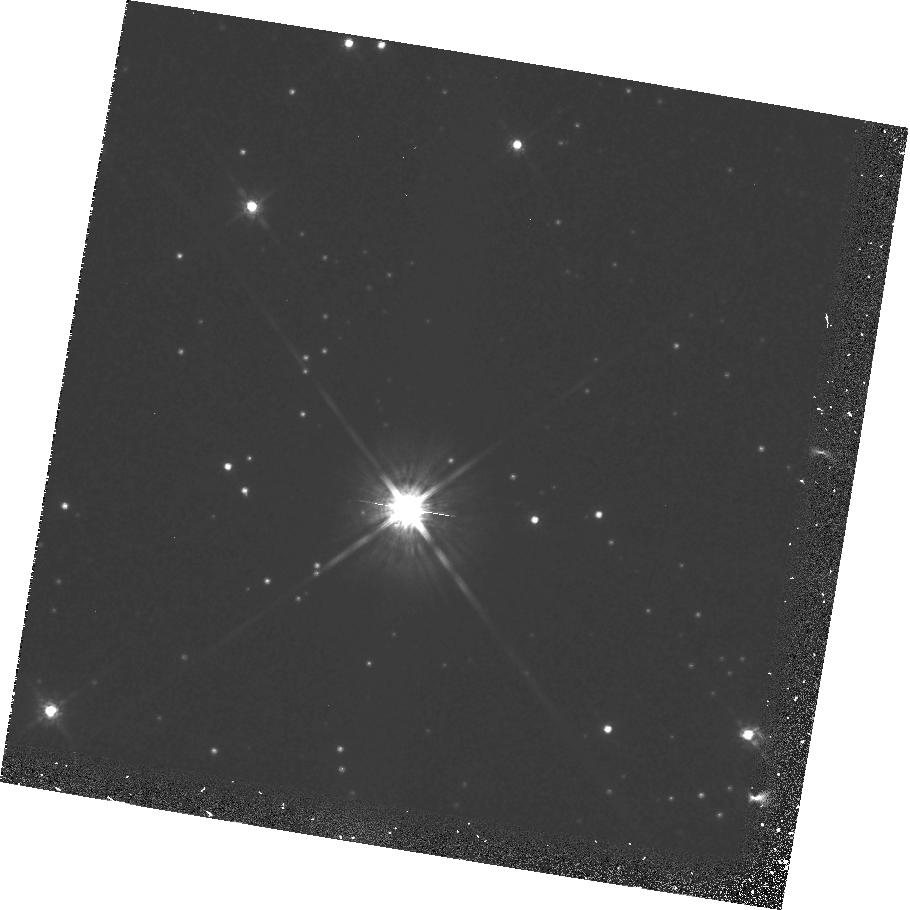
Target: L145-141. Instrument: WFPC2/PC. Filter: F814W. Exposure: 15 min. Observation ID: hst_6849_16_wfpc2_pc_f814w_u35016

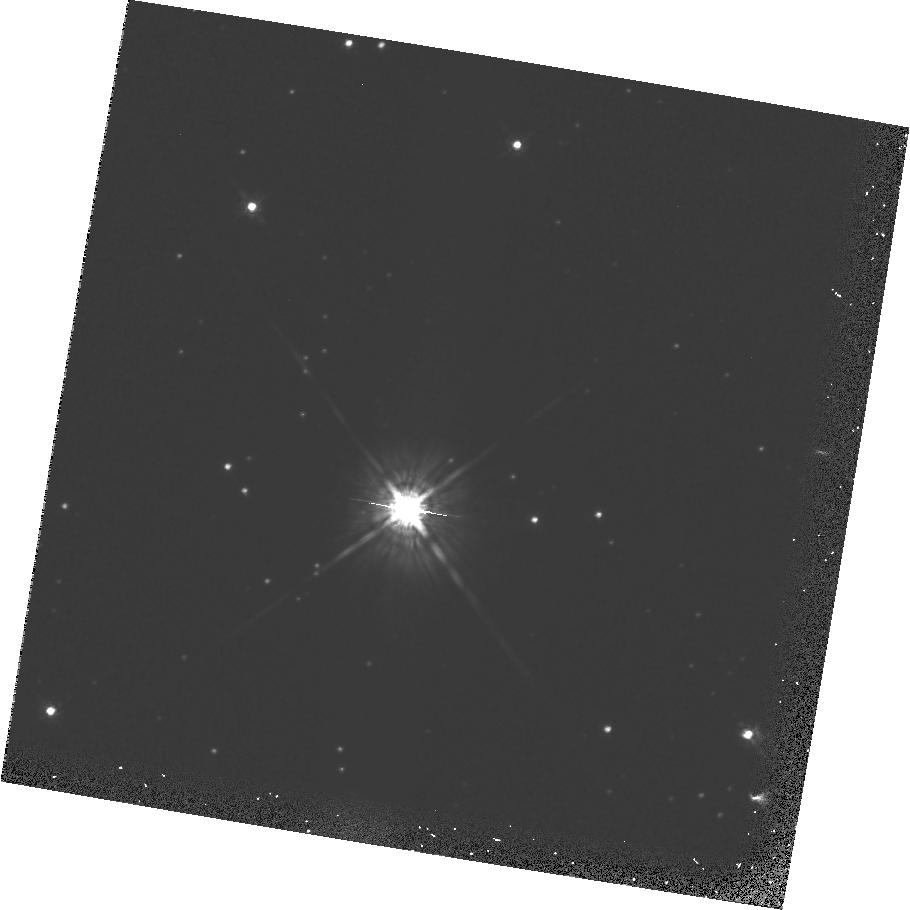
Target: L145-141. Instrument: WFPC2/PC. Filter: F675W. Exposure: 13 min. Observation ID: hst_6849_16_wfpc2_pc_f675w_u35016

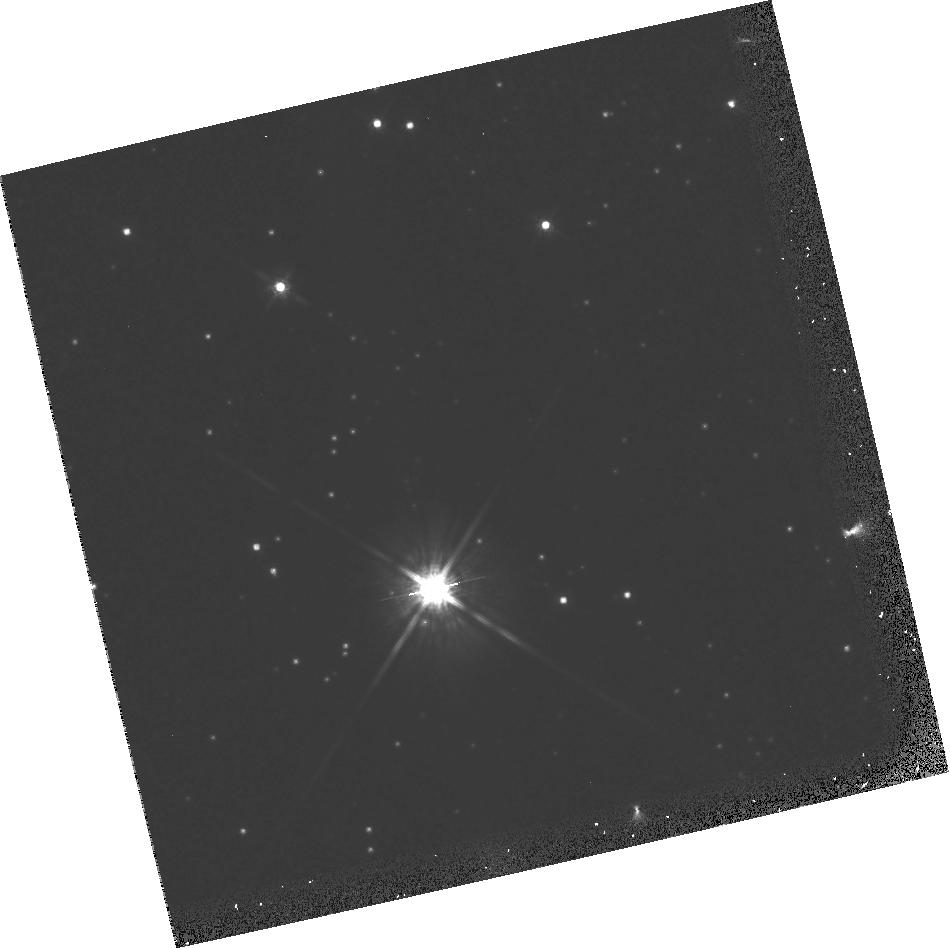
Target: L145-141. Instrument: WFPC2/PC. Filter: F814W. Exposure: 15 min. Observation ID: hst_6849_18_wfpc2_pc_f814w_u35018

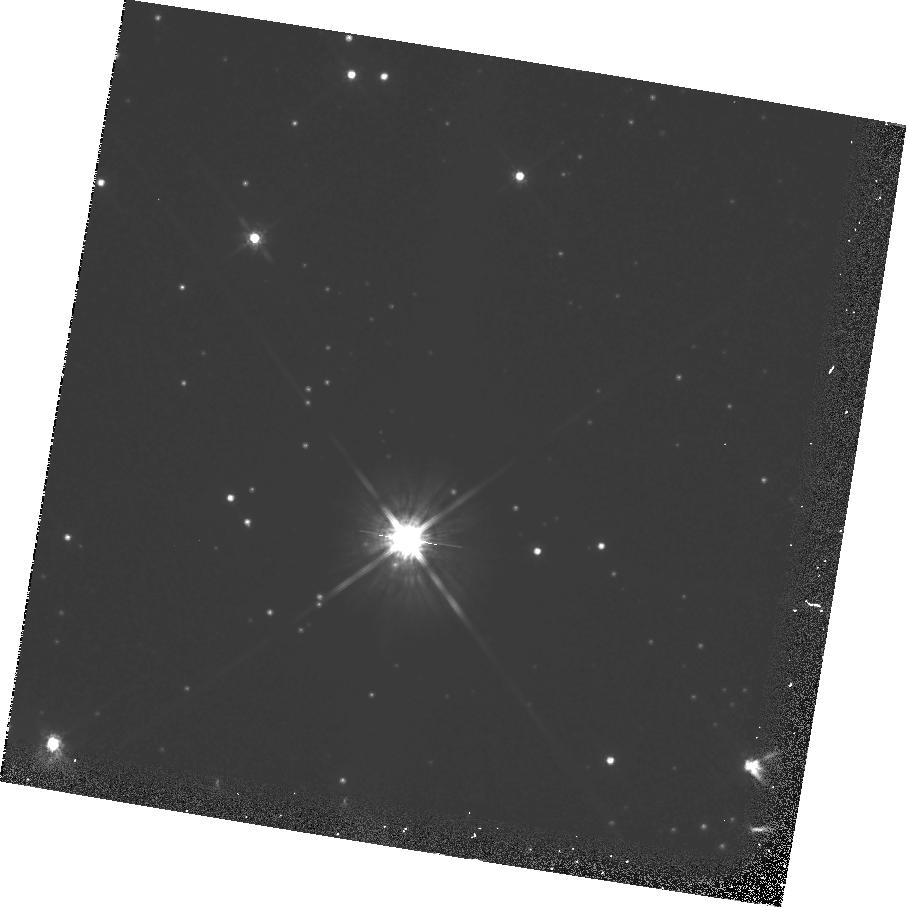
Target: L145-141. Instrument: WFPC2/PC. Filter: F814W. Exposure: 30 min. Observation ID: hst_6849_17_wfpc2_pc_f814w_u35017

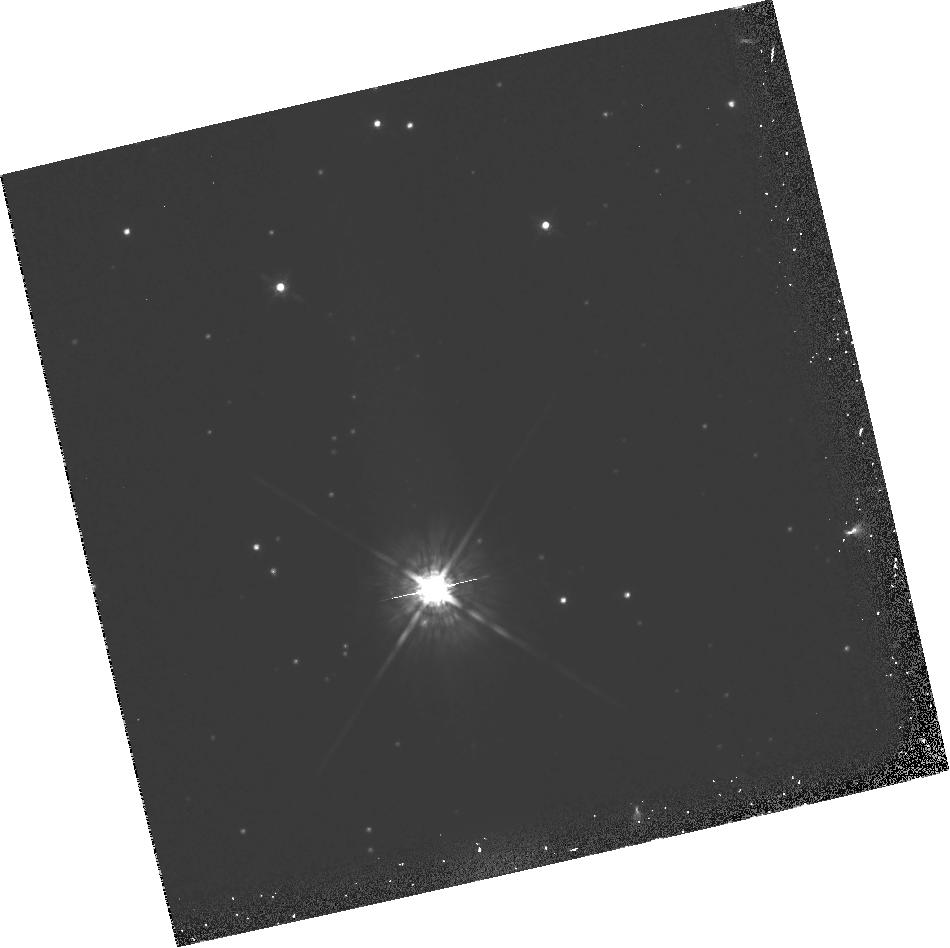
Target: L145-141. Instrument: WFPC2/PC. Filter: F675W. Exposure: 13 min. Observation ID: hst_6849_18_wfpc2_pc_f675w_u35018

A PHOTOMETRIC SEARCH FOR PLANETS OF NEARBY STARS; GTO PROP CONTINUATION OF #5132 (PI: Fastie, William)

The proposed research is a search for planets of nearby stars. The technique involves use of the Planetary Camera with narrow and wide band pass filters to photometrically measure the presence of resolved dark companions. The exposures are calculated to provide 70000 electrons per pixel at 1.2 arcsec from the target stars. Multiple exposures will be required..